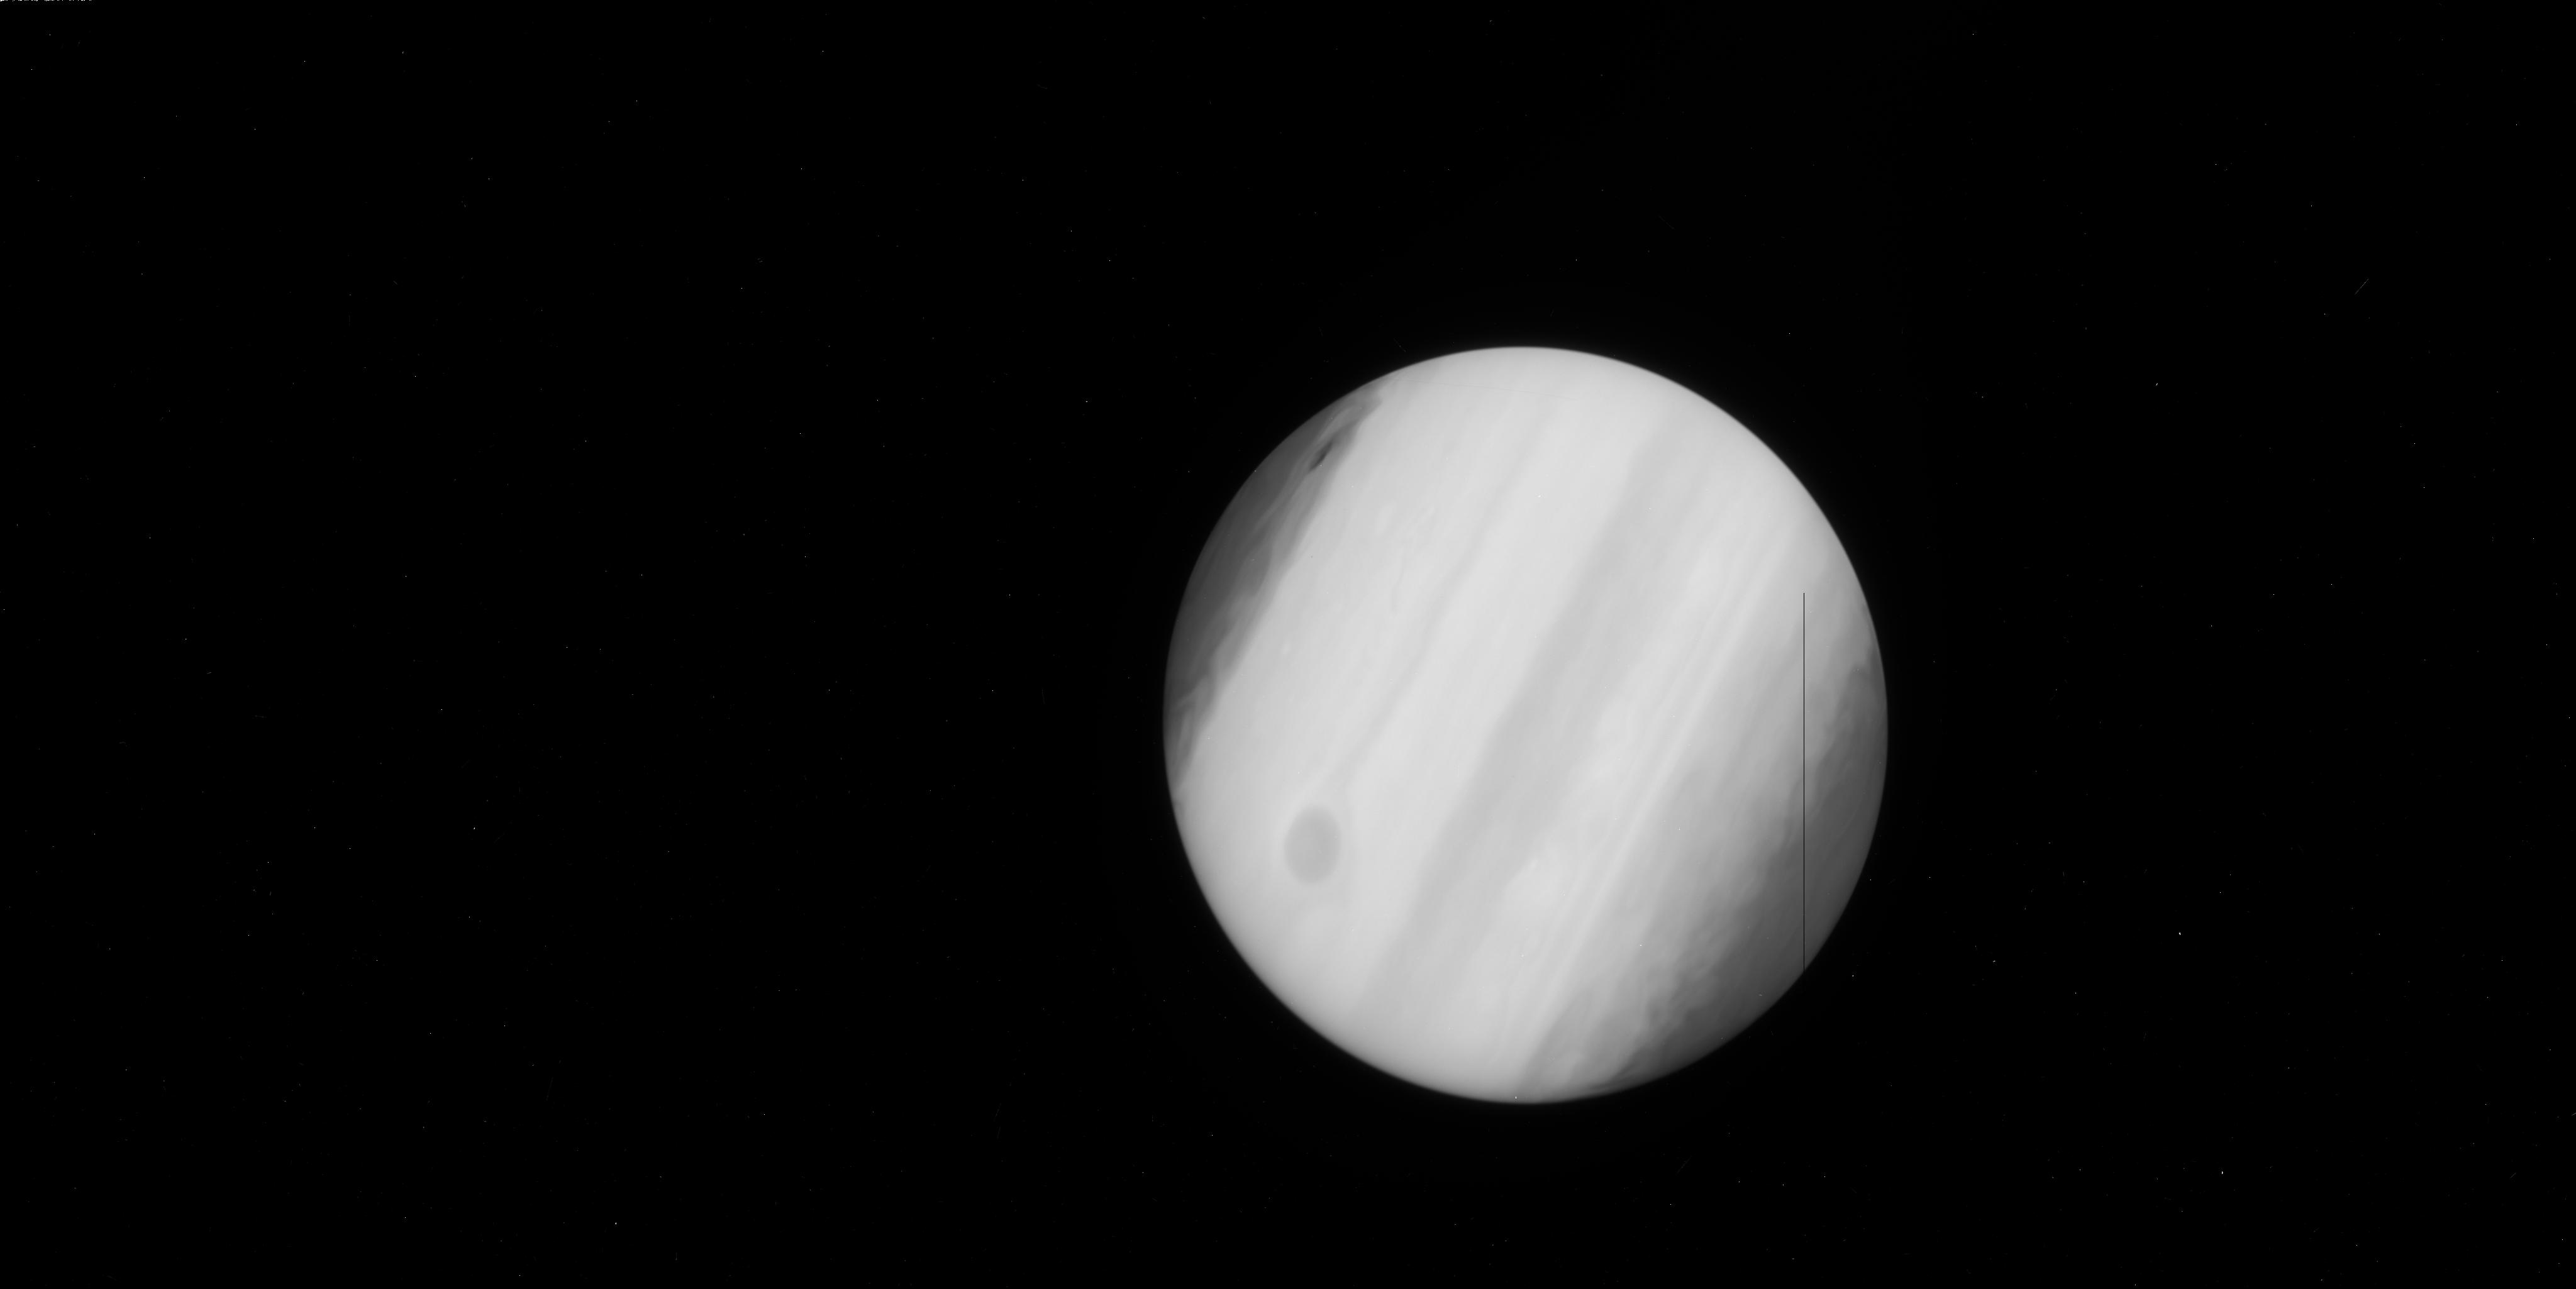
Target: JUPITER-IMPACT-SITE. Instrument: WFC3/UVIS. Filter: F225W. Exposure: 2 min. Observation ID: ibcz21doq

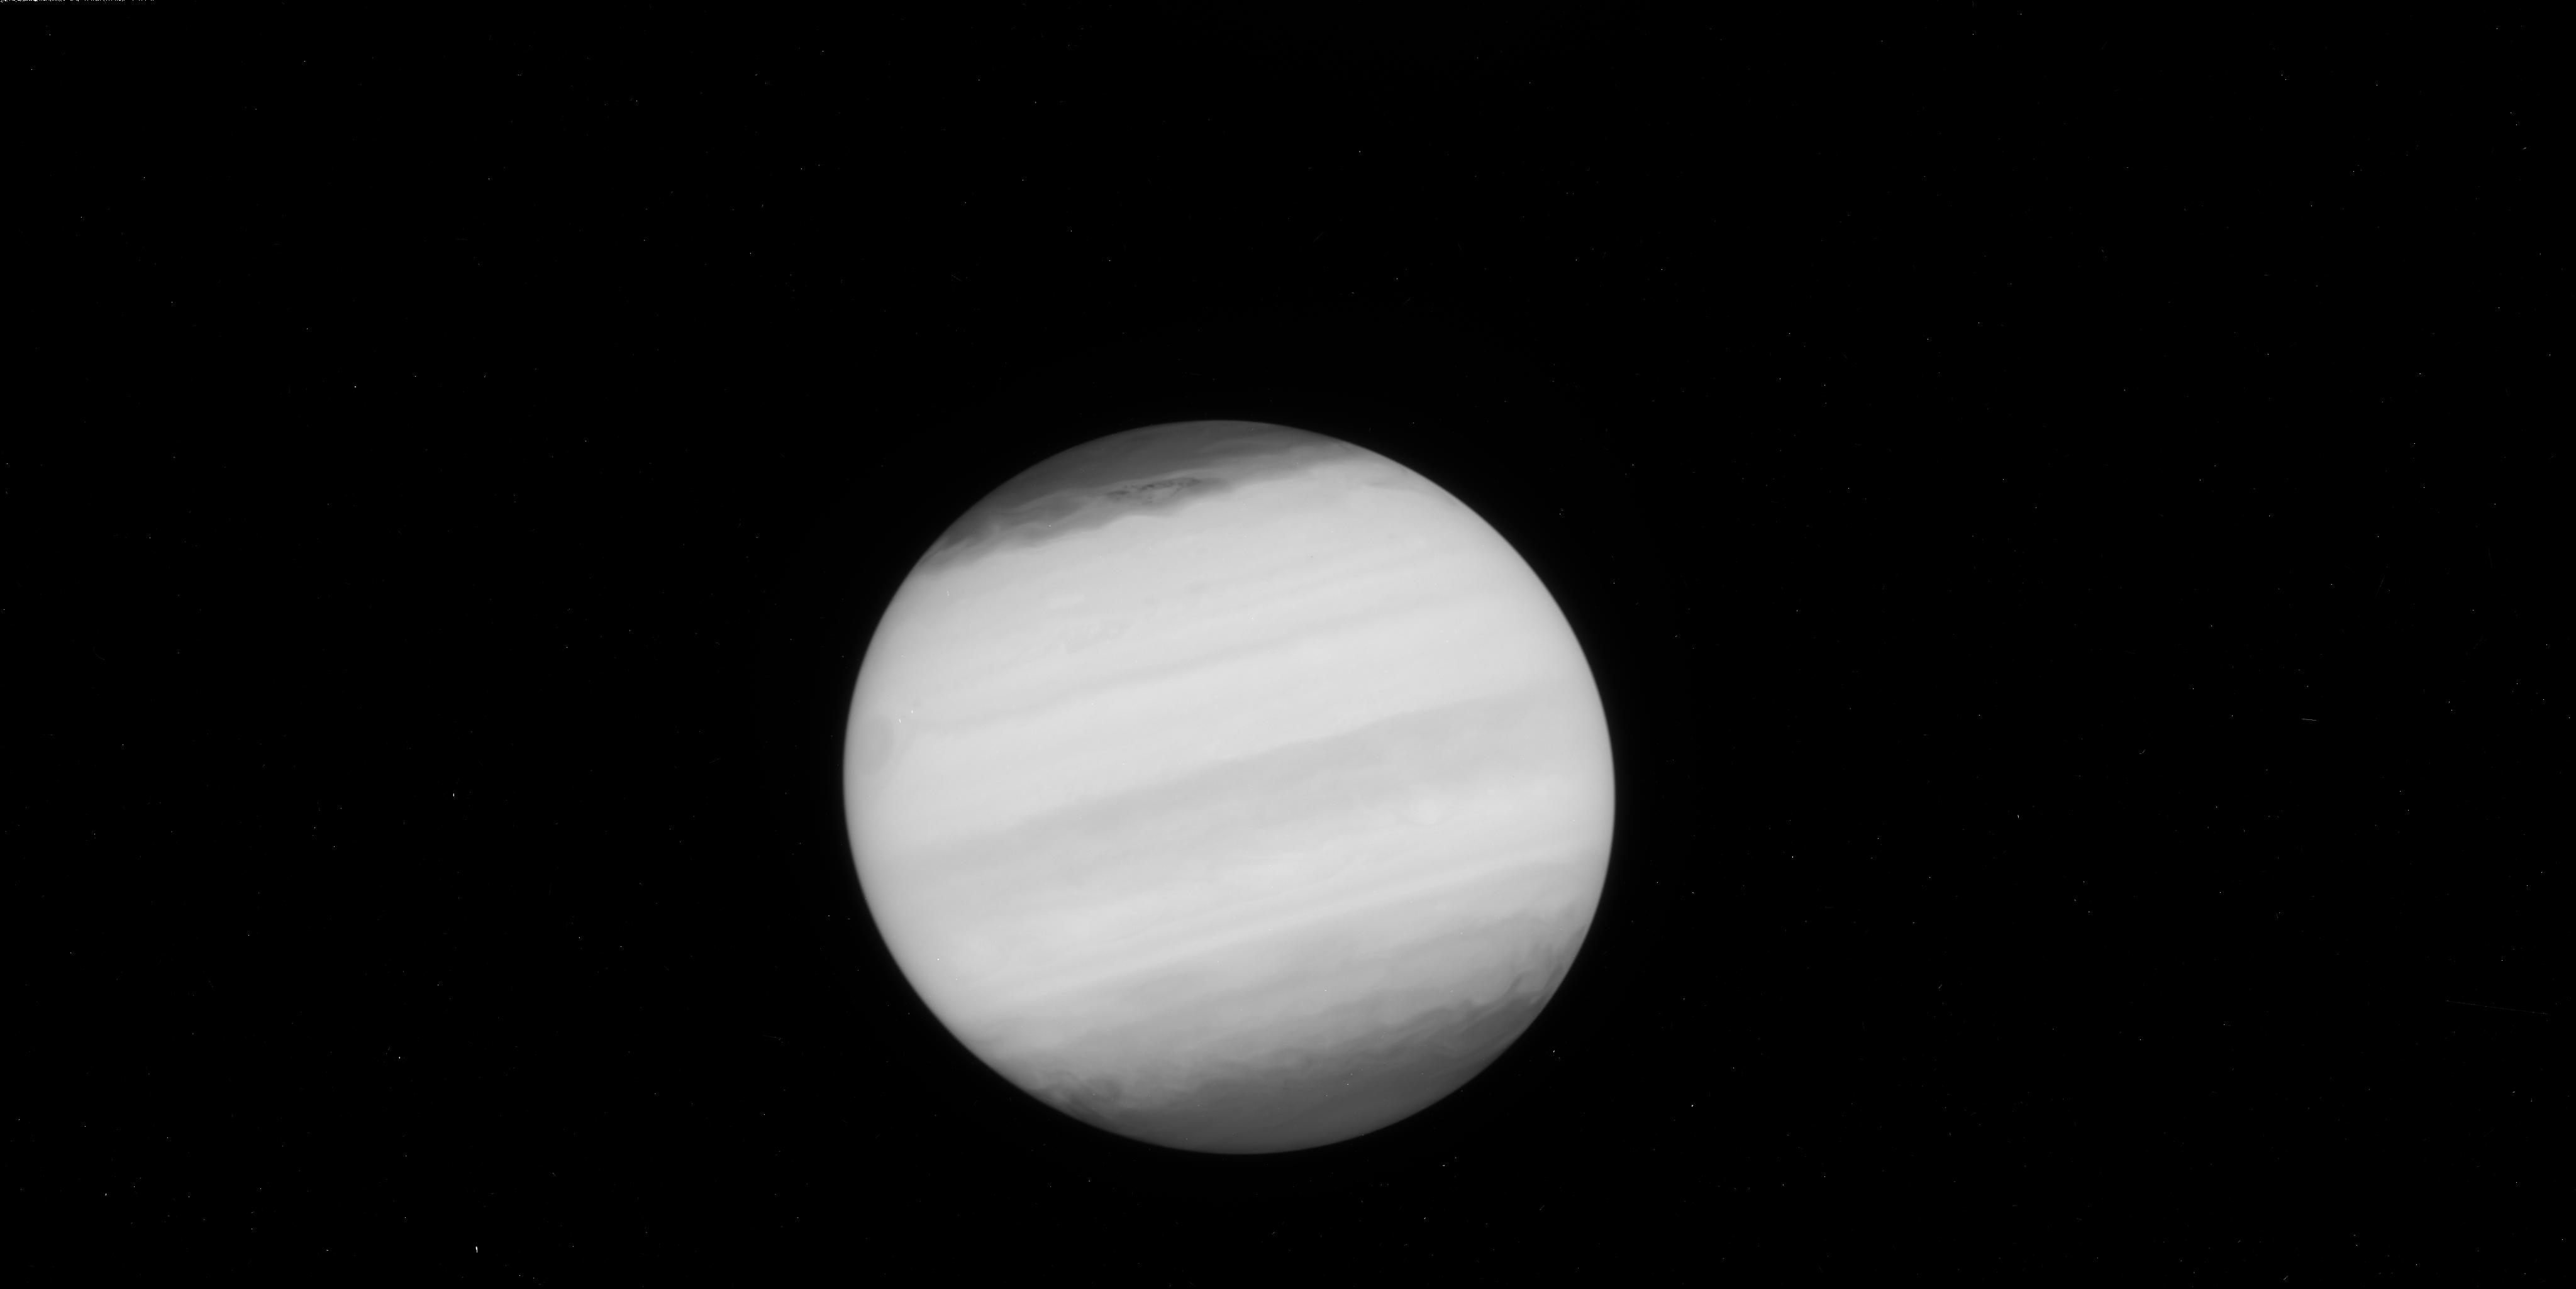
Target: JUPITER-IMPACT-SITE-V3. Instrument: WFC3/UVIS. Filter: F225W. Exposure: 2 min. Observation ID: ibcz22f8q

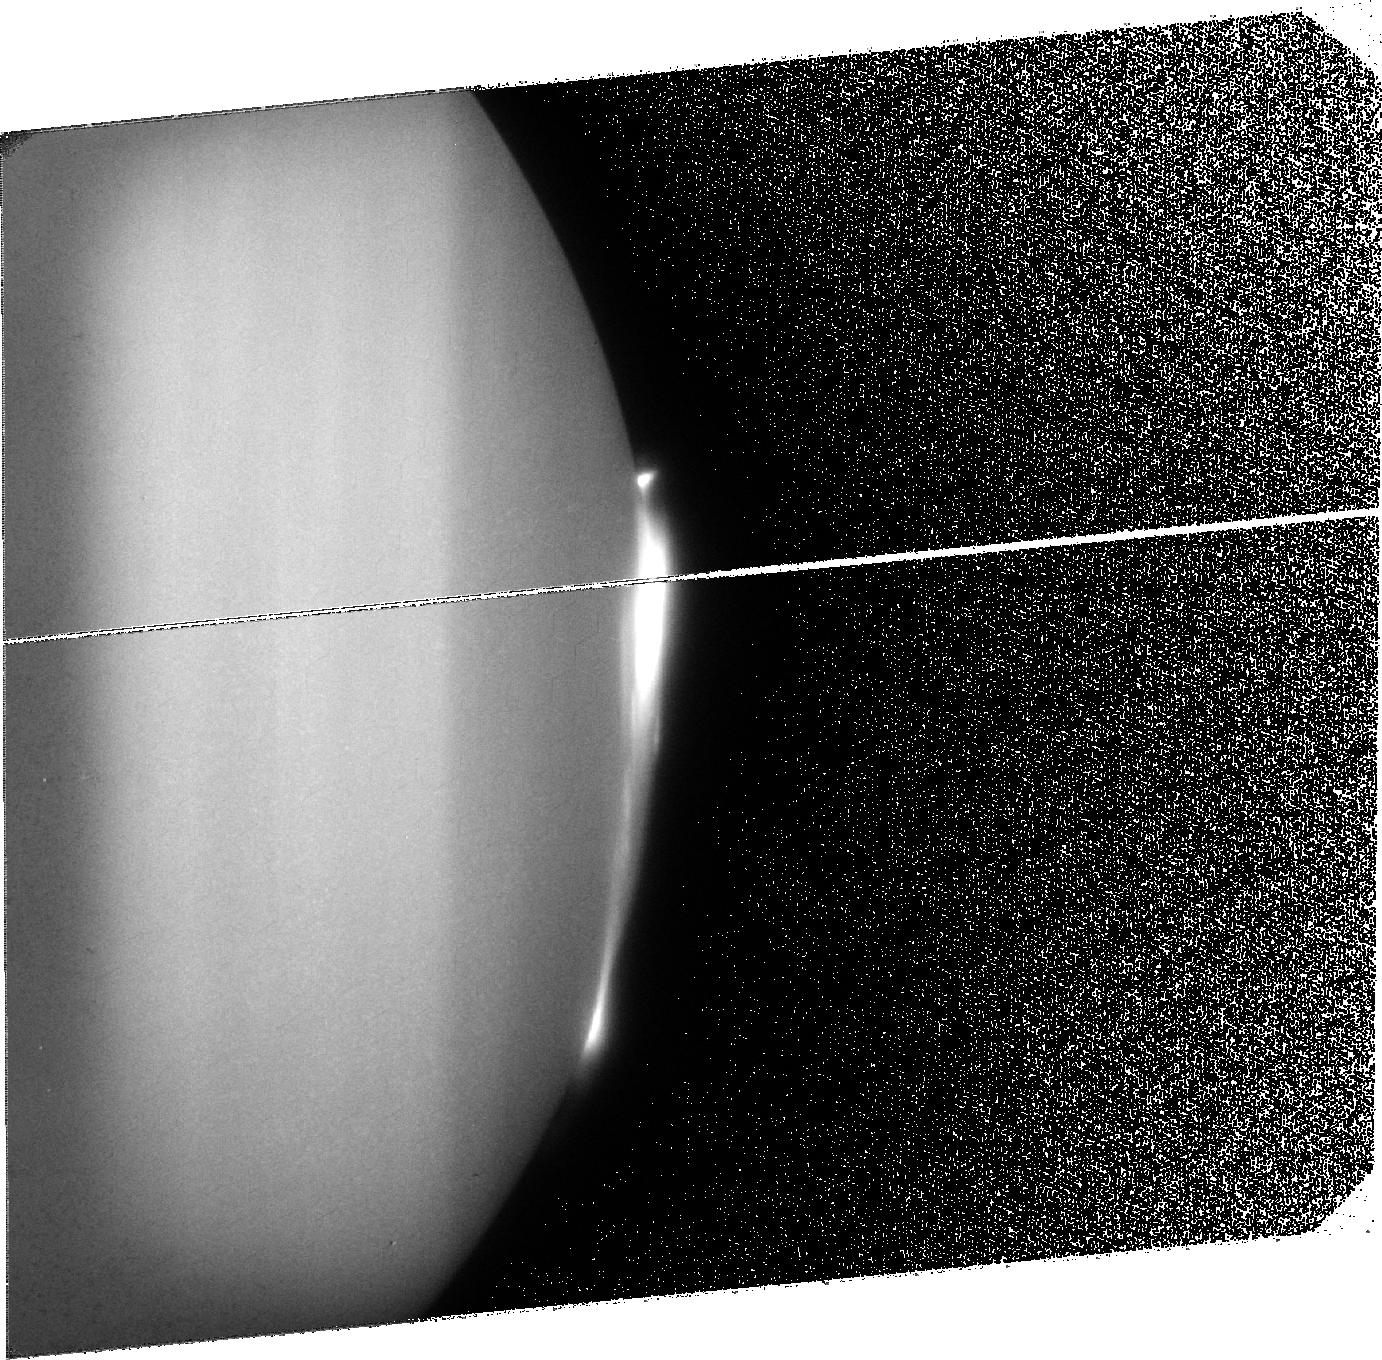
Target: JUPITER-SPOT2. Instrument: ACS/SBC. Filter: F125LP. Exposure: 33 min. Observation ID: jbcz32010

The Impact Event on Jupiter in 2009 (PI: Hammel, Heidi B.)

An image of Jupiter taken on 19 July 2009 at 15 UT showed an anomalous feature in southern hemisphere. The world-wide community responded with observations, and the subsequent data strongly suggest that an impact occurred during the 8 hours preceding that discovery image. The Hubble Space Telescope is the only facility that can provide high-spatial-resolution visible images of the impact site, and the only facility that can provide UV iamges that show the impactor's effect on the jovian stratosphere. We request 7 orbits of HST time to characterize this rare event. We hope that two orbits can be as soon as is feasible (Wednesday or Thursday, 22 or 23 July). We would like a second pair several days later, perhaps Saturday. We request another 2 orbits the following week. The last, seventh, orbit can be several weeks or a month later.